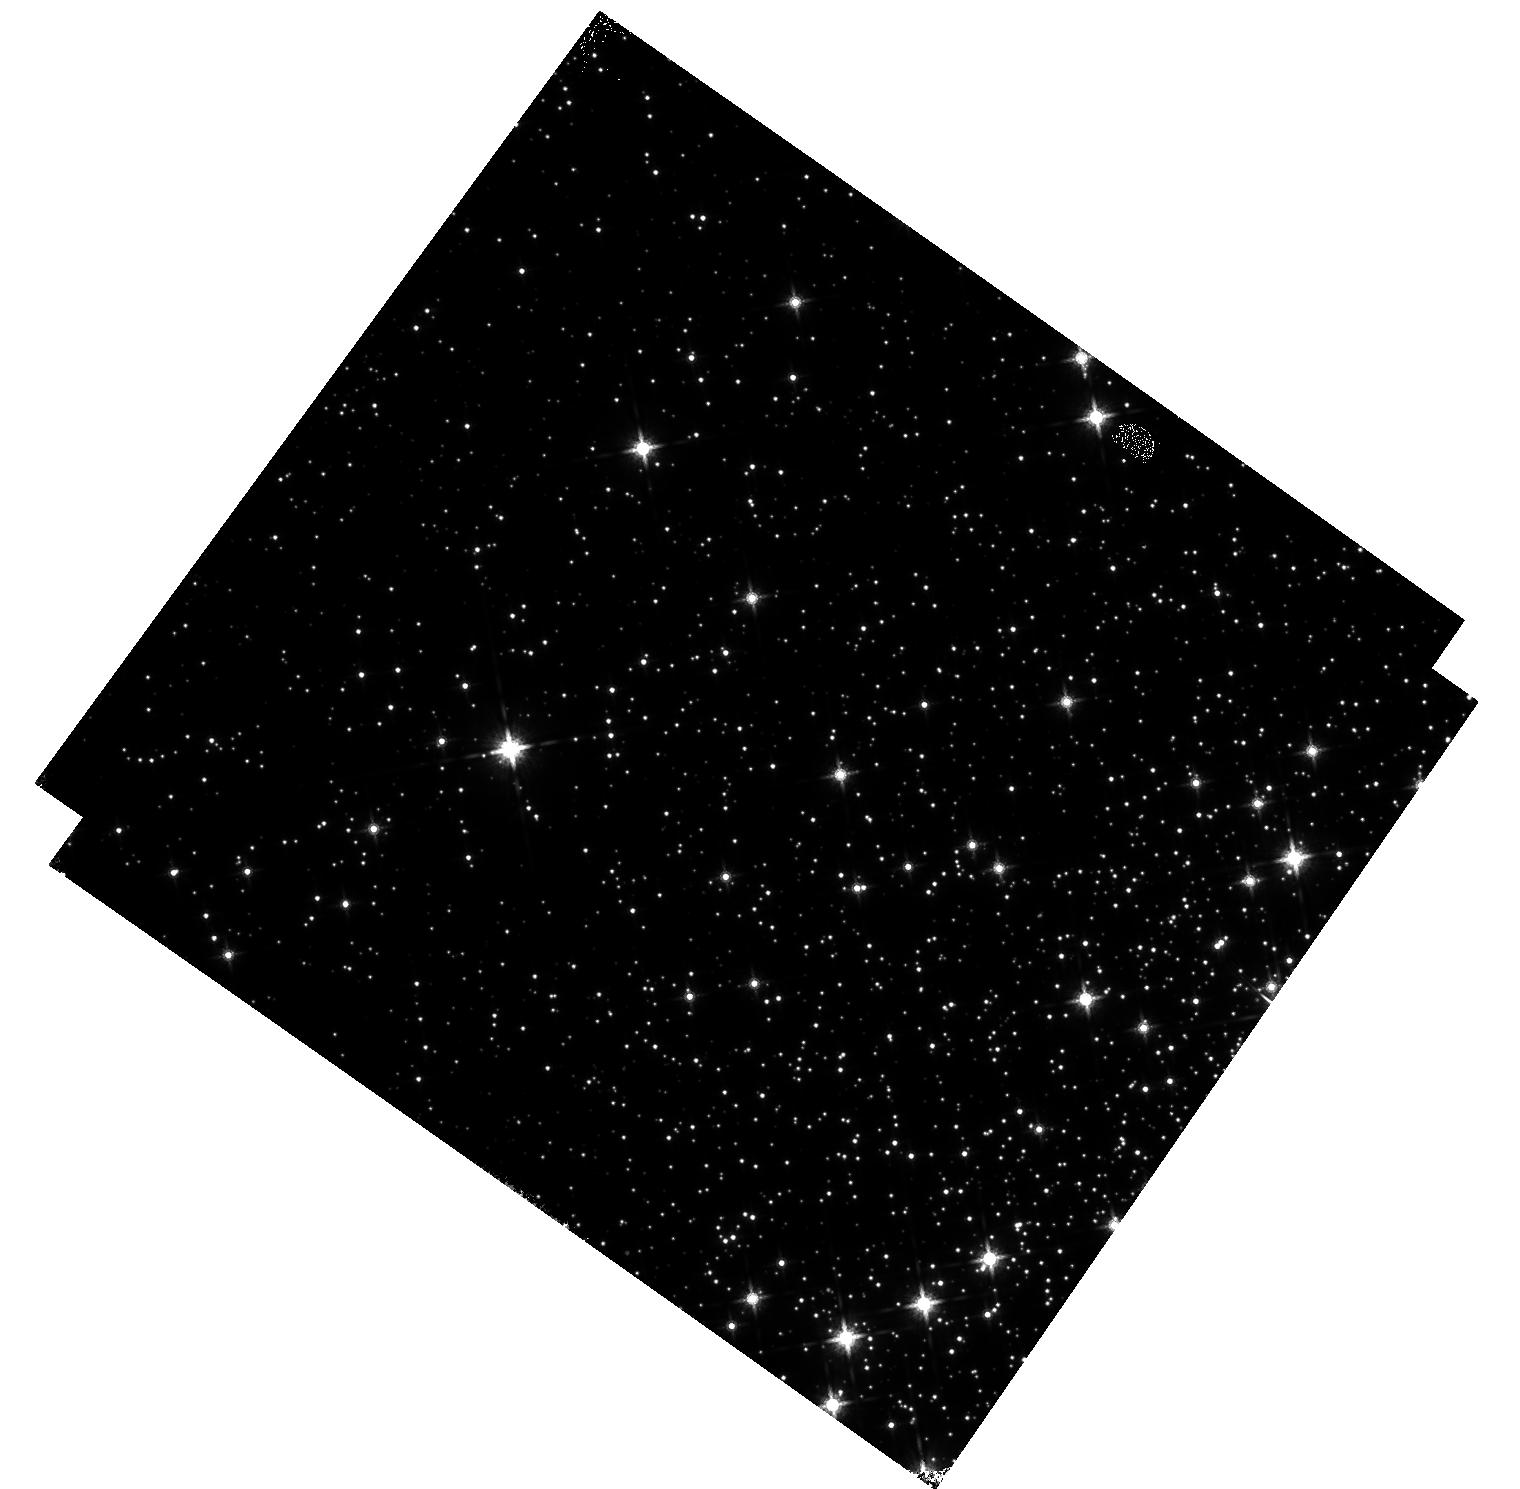
Target: M-4
Instrument: WFC3/IR
Filter: F160W
Exposure: 17 min
Observation ID: hst_17963_02_wfc3_ir_f160w_ifmu02

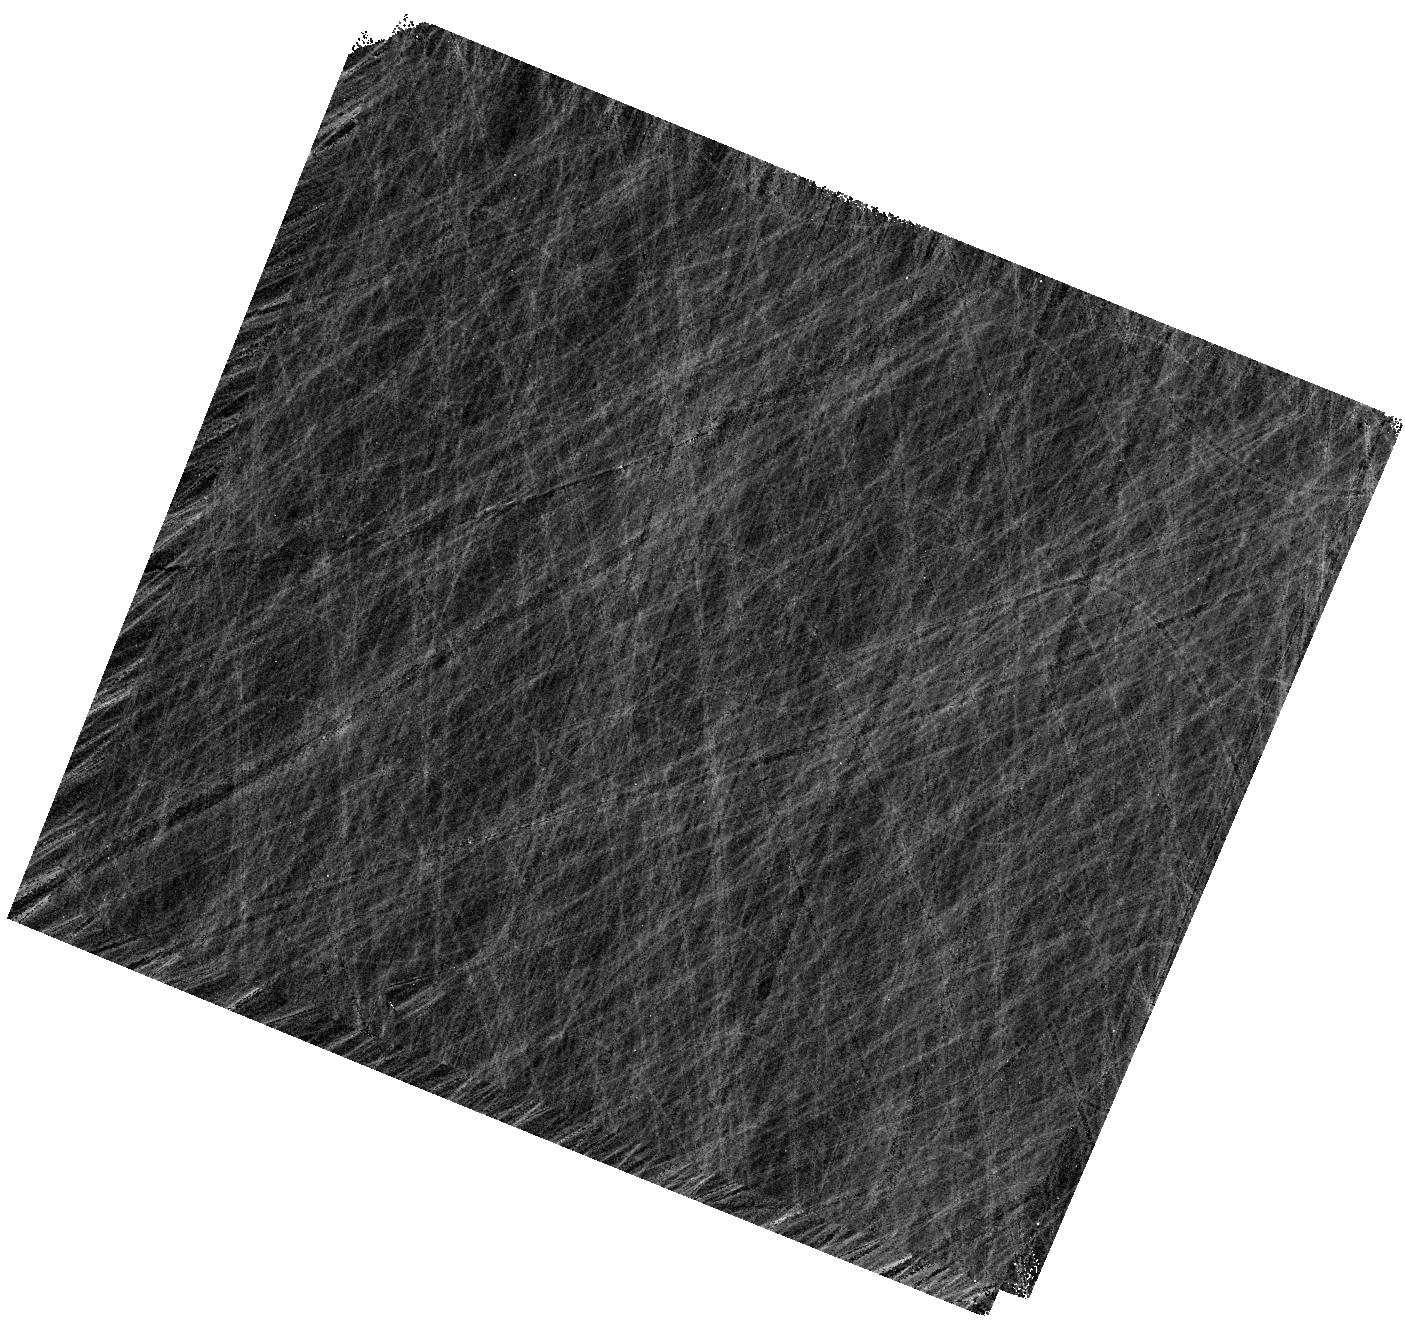
Target: 47TUC
Instrument: WFC3/IR
Filter: F160W
Exposure: 14 min
Observation ID: hst_17963_03_wfc3_ir_f160w_ifmu03

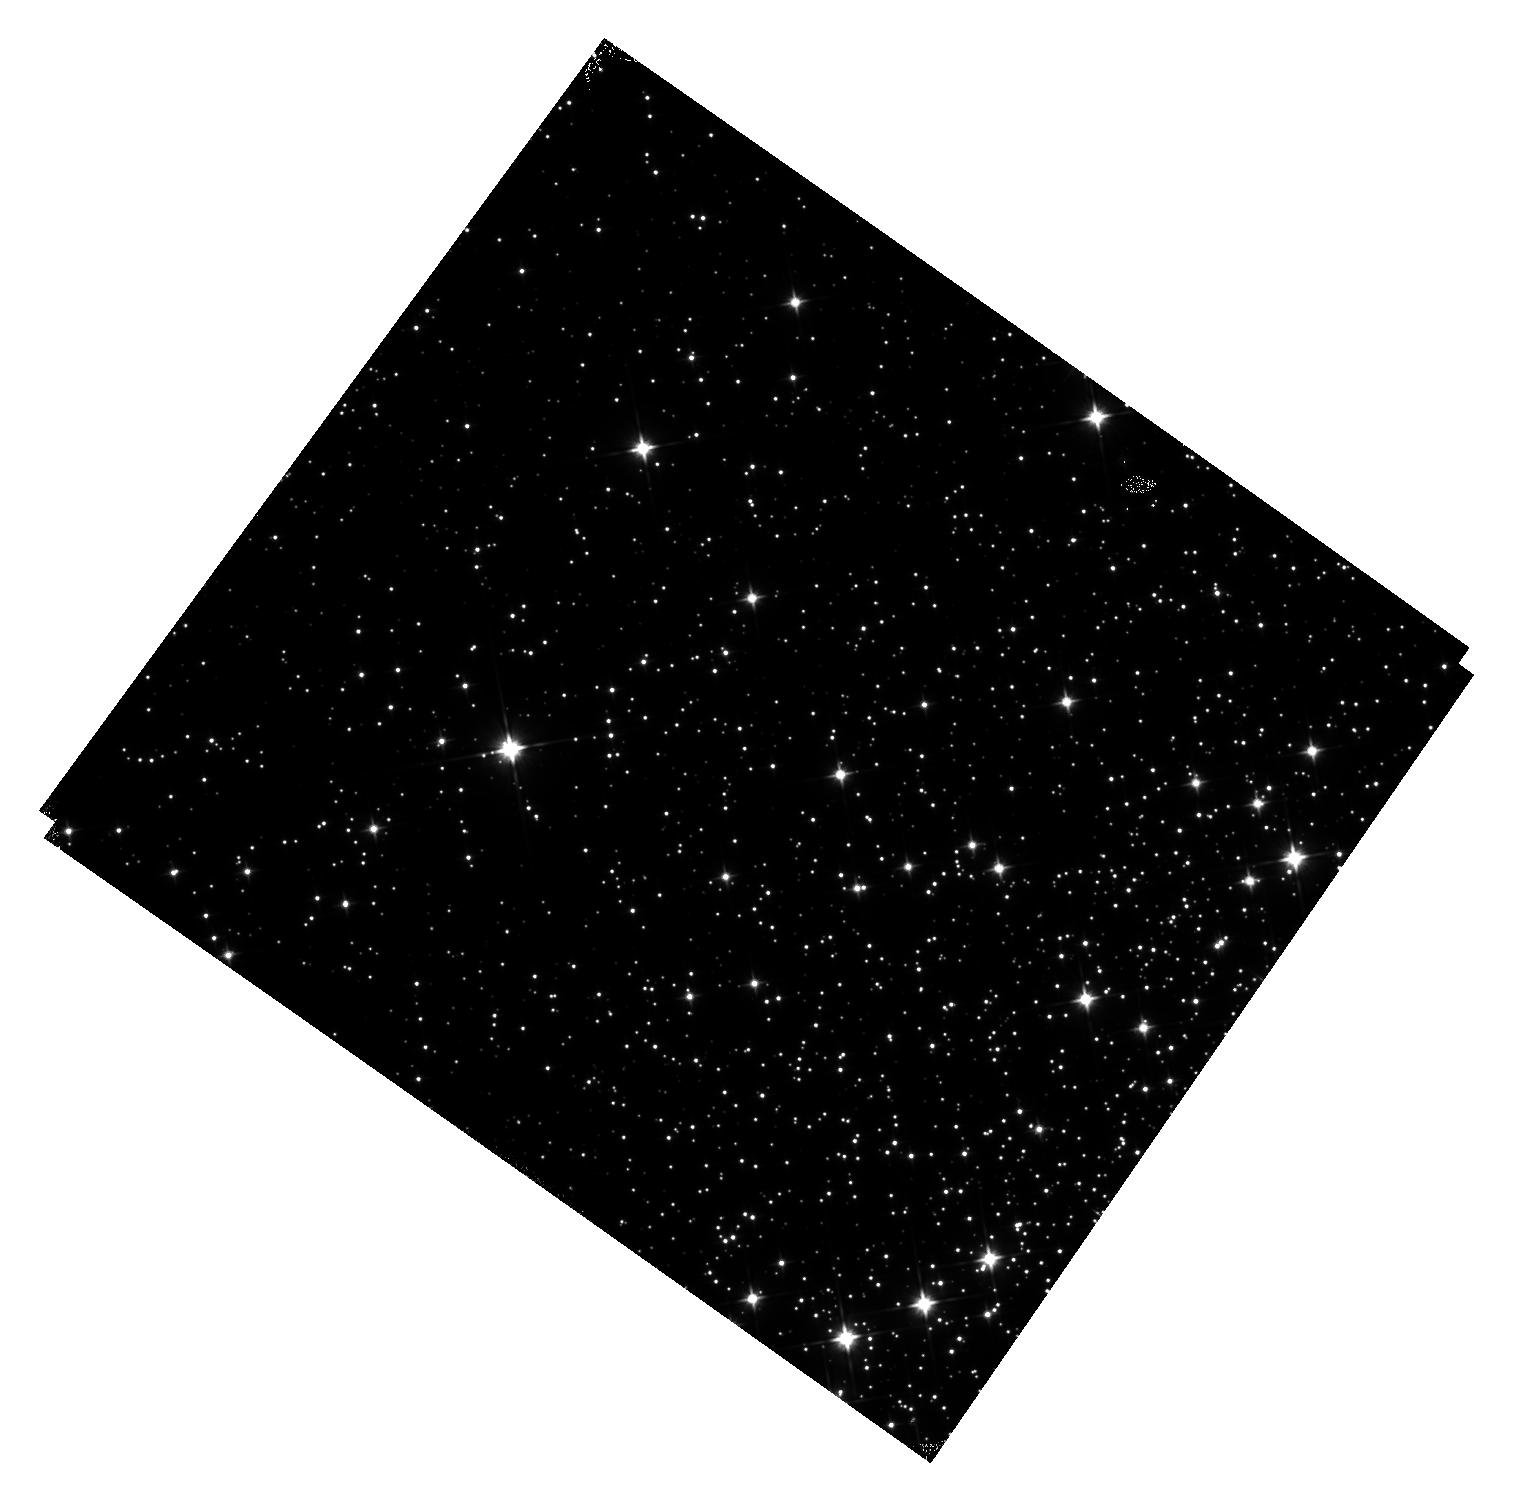
Target: M-4
Instrument: WFC3/IR
Filter: F110W
Exposure: 22 min
Observation ID: hst_17963_02_wfc3_ir_f110w_ifmu02

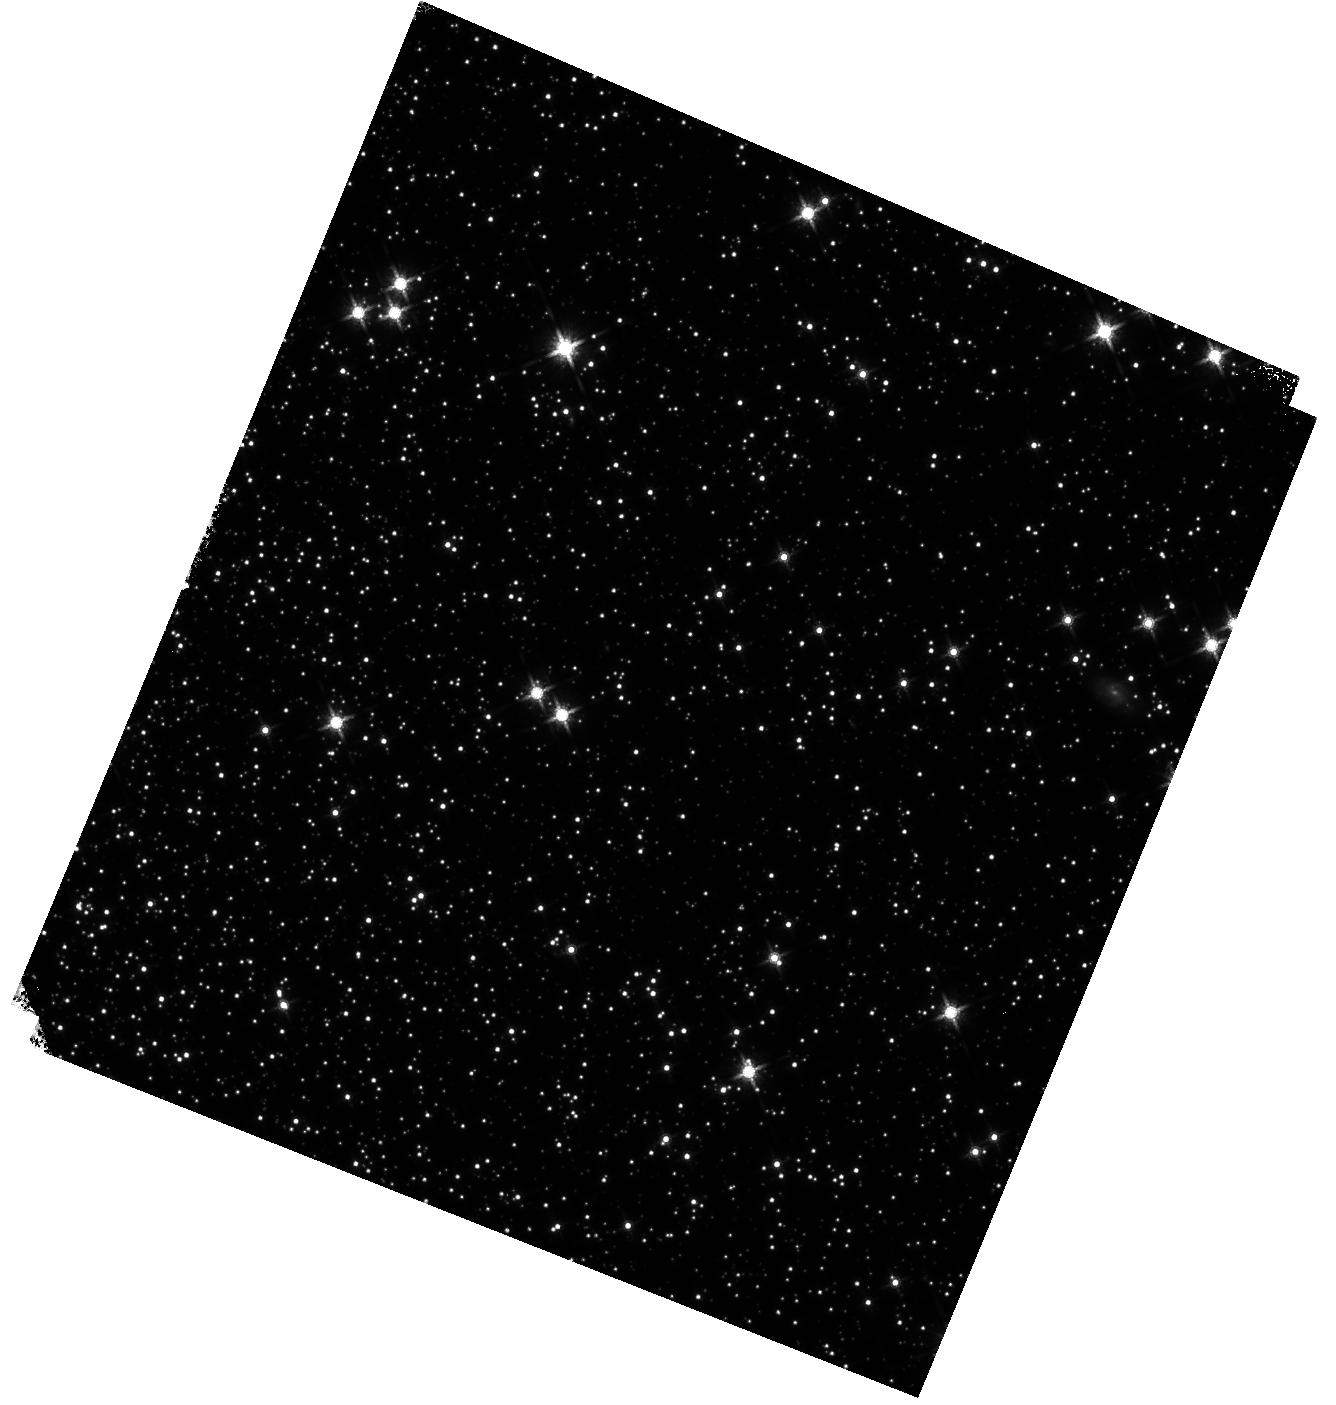
Target: 47TUC
Instrument: WFC3/IR
Filter: F160W
Exposure: 14 min
Observation ID: hst_17963_a3_wfc3_ir_f160w_ifmua3

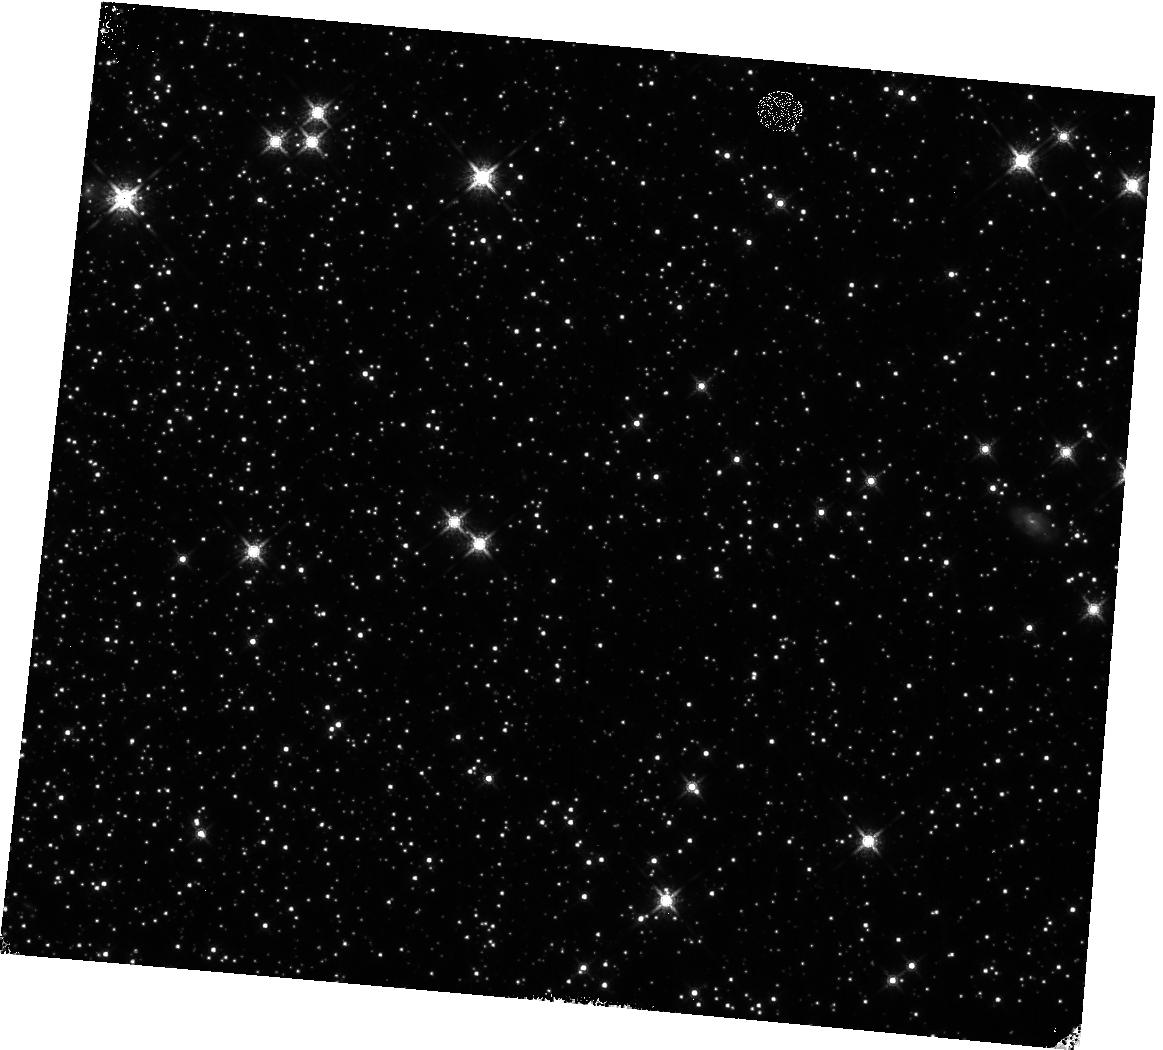
Target: 47TUC
Instrument: WFC3/IR
Filter: F160W
Exposure: 14 min
Observation ID: hst_17963_01_wfc3_ir_f160w_ifmu01

WFC3 IR Time-Dependent Sensitivity: Clusters (PI: Bajaj, Varun)

A variety targets/techniques result in range of IR sensitivity loss estimates. For example, the IR grism flux monitor suggests losses of 0.12+/-0.01%/yr (G102) and 0.06+/-0.01%/yr(G141). The IR photometric monitor, however, shows no strong evidence of sensitivity loss in the IR imaging filters, but the repeatability is limited by systematic errors of +/-1%. Scanned images of M35 show marginal losses 0.065+/-0.01%/yr in F140W, but these data have a large scatter which may be related to detector preconditioning. Cluster observations allow for the measurement of many more stars. We continue the monitoring of the sensitivity of the WFC3/IR channel using relative photometry of the clusters M-4 and 47 Tuc, as performed in HST programs 16864, 16512, 17260, 17363 and 17683. This program serves to complement the sensitivity change slopes from the M35 scans, G102/G141 measurements, and standard star photometric monitoring. We observe the same targets as 17683 (M4 and 47 Tuc external fields) and use similar observation strategies, though some exposures were necessarily shortened due to the reduced gyro mode effects on orbital visibility length. As M4 was imaged twice in the previous cycle, we swap to observing 47 Tuc twice and M4 once to keep a roughly balanced cadence. These observations will help constrain the time dependent sensitivity change through 2025, as well as provide a rich dataset for examining other detector behaviors. Recent analysis of these data suggest losses of 0.12+/-0.01%/yr in F110W (M4) and 0.05+/-0.05%/yr in F160W (NGC104)